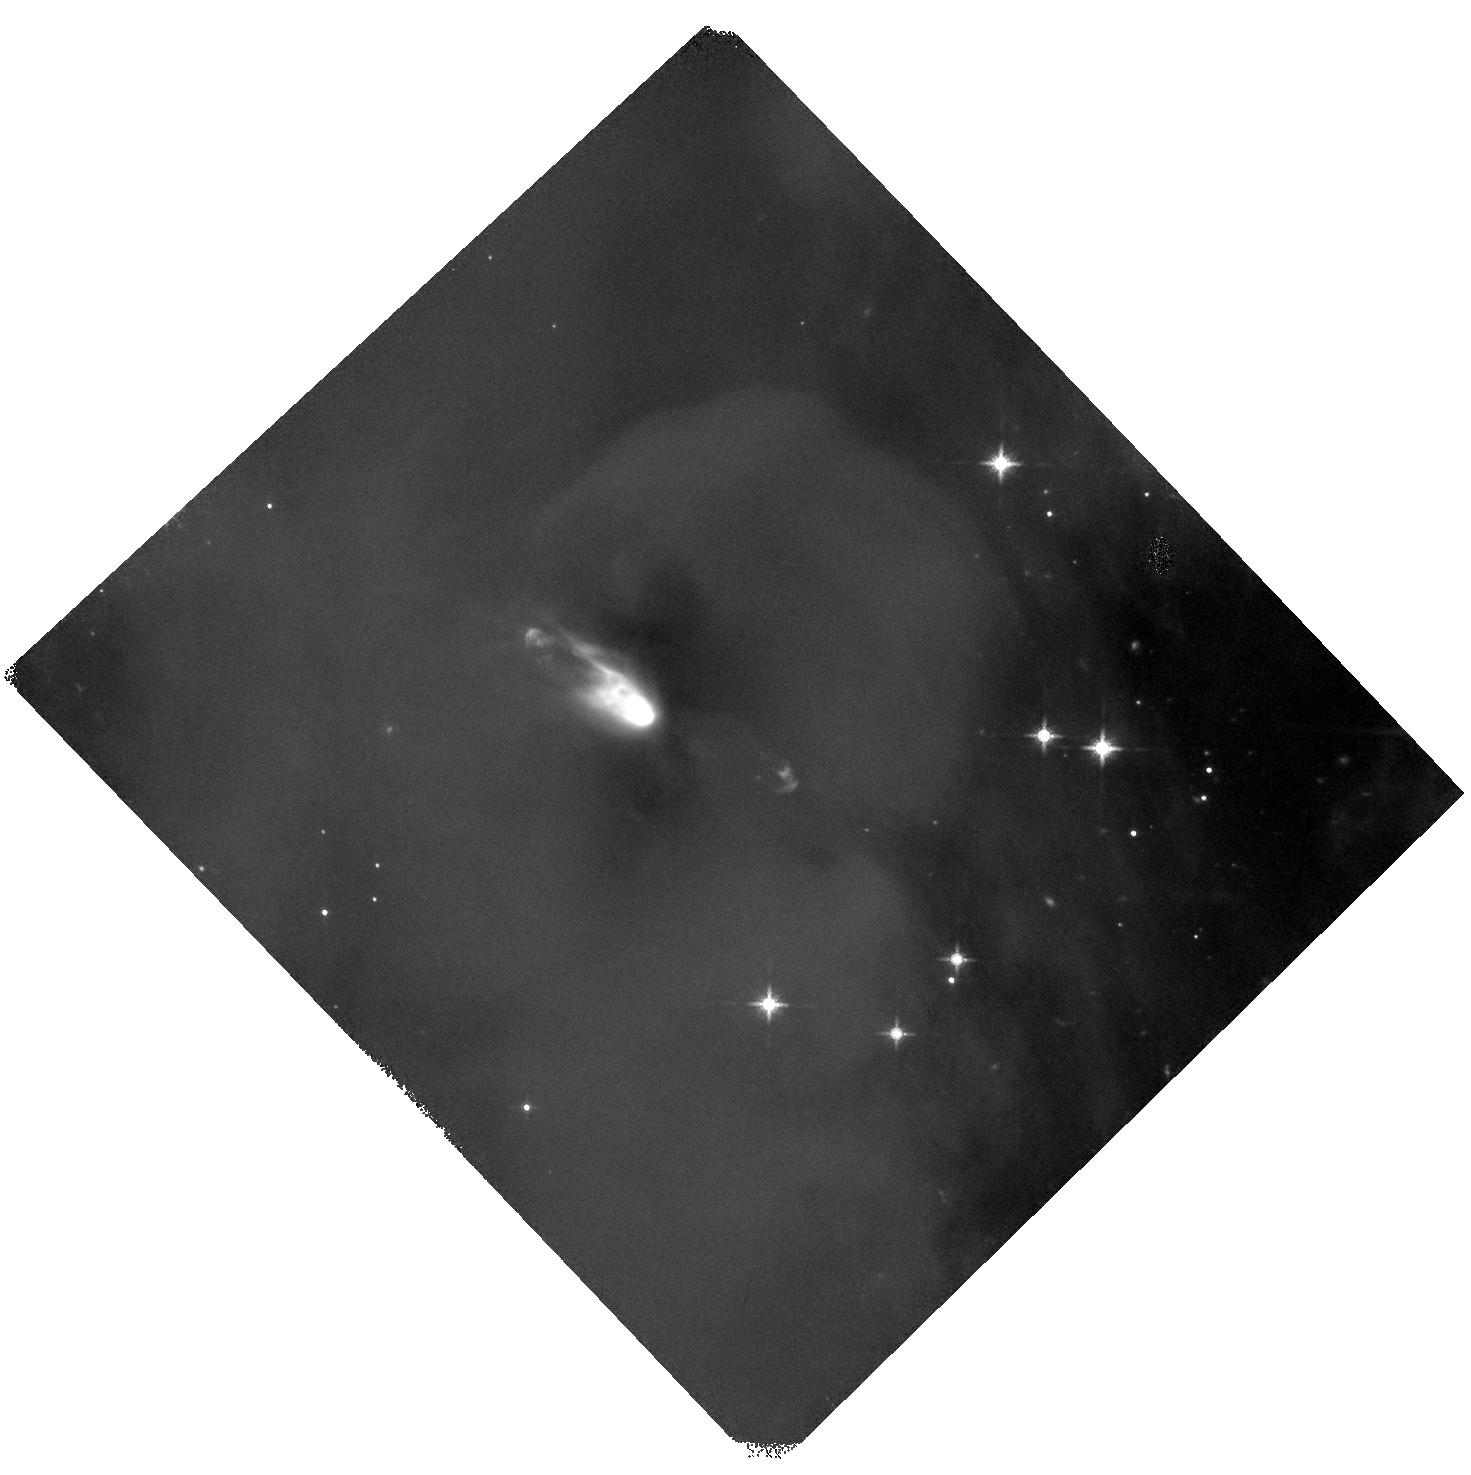
Target: 037003. Instrument: WFC3/IR. Filter: F160W. Exposure: 40 min. Observation ID: hst_14695_01_wfc3_ir_f160w_id7z01

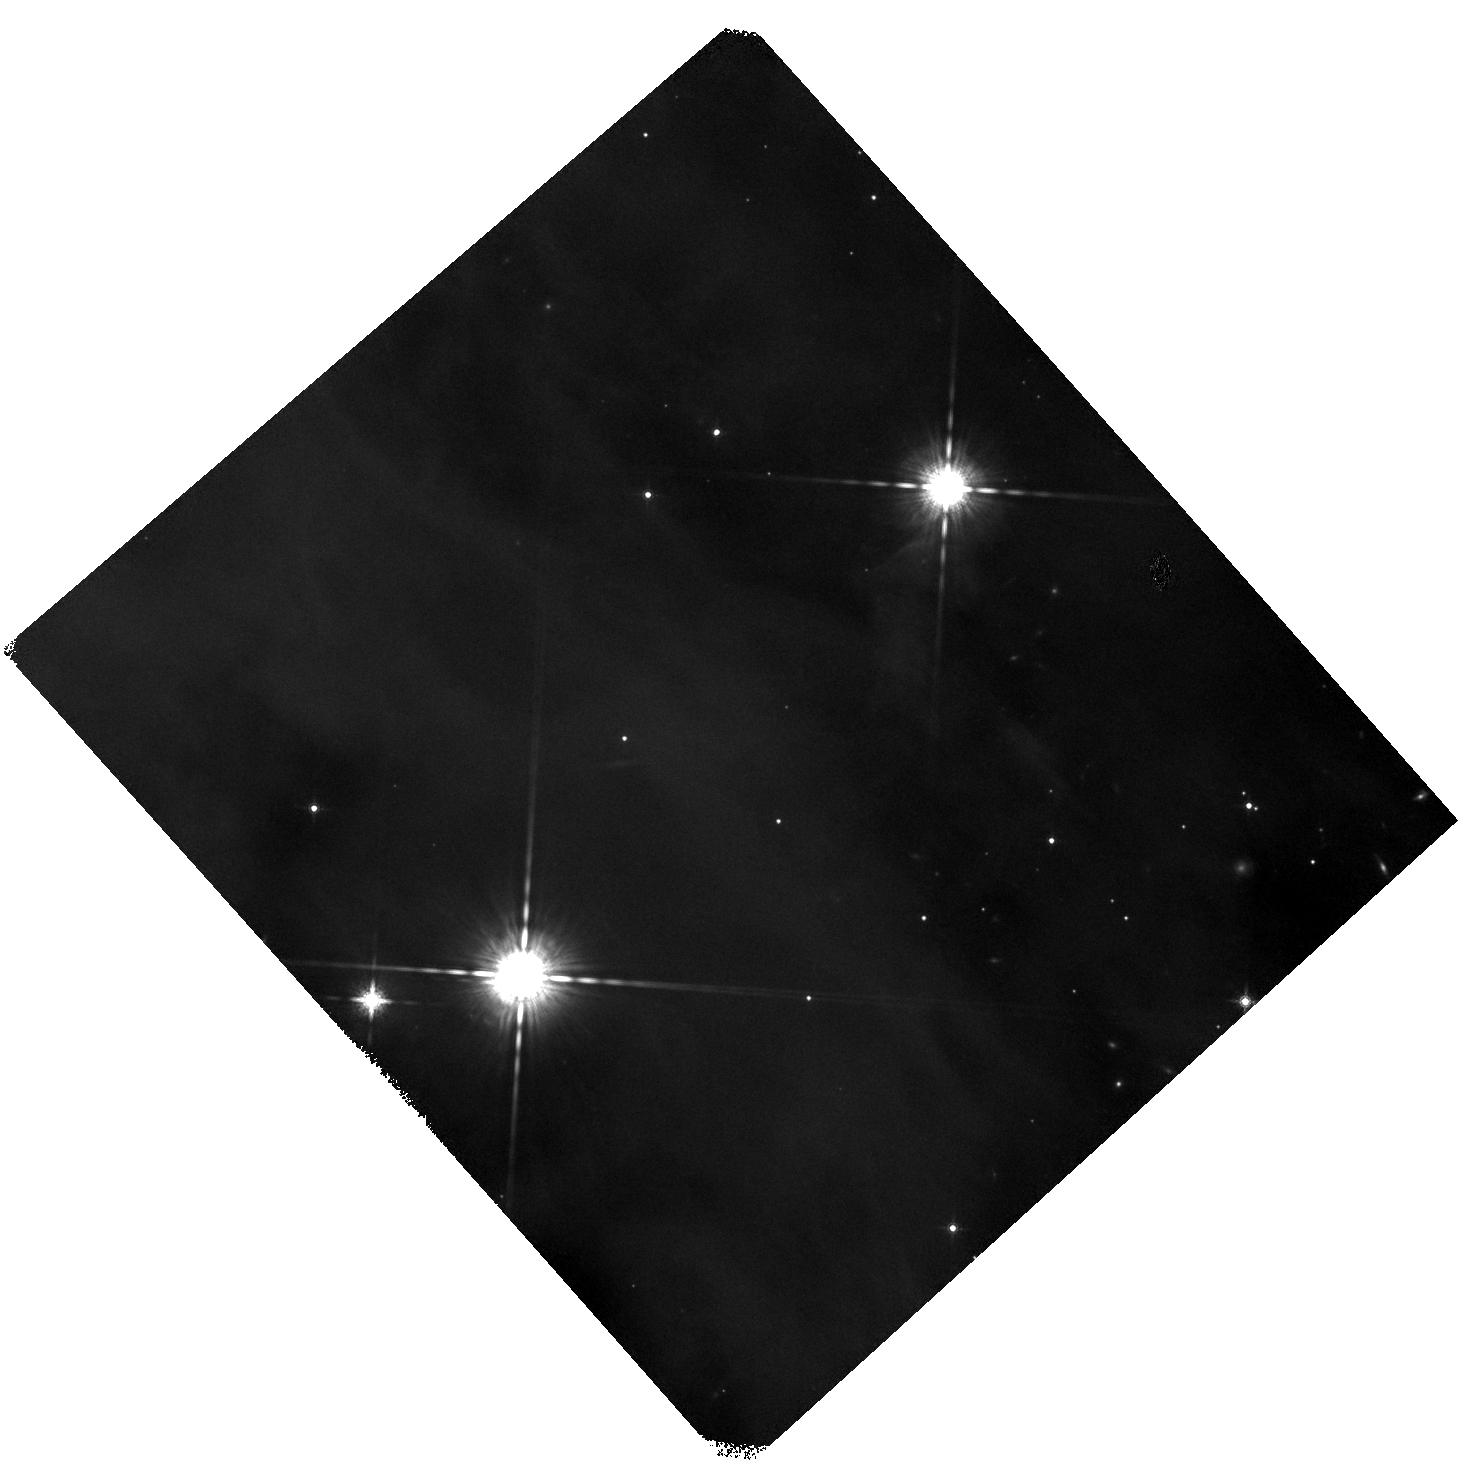
Target: 038002. Instrument: WFC3/IR. Filter: F160W. Exposure: 40 min. Observation ID: hst_14695_03_wfc3_ir_f160w_id7z03

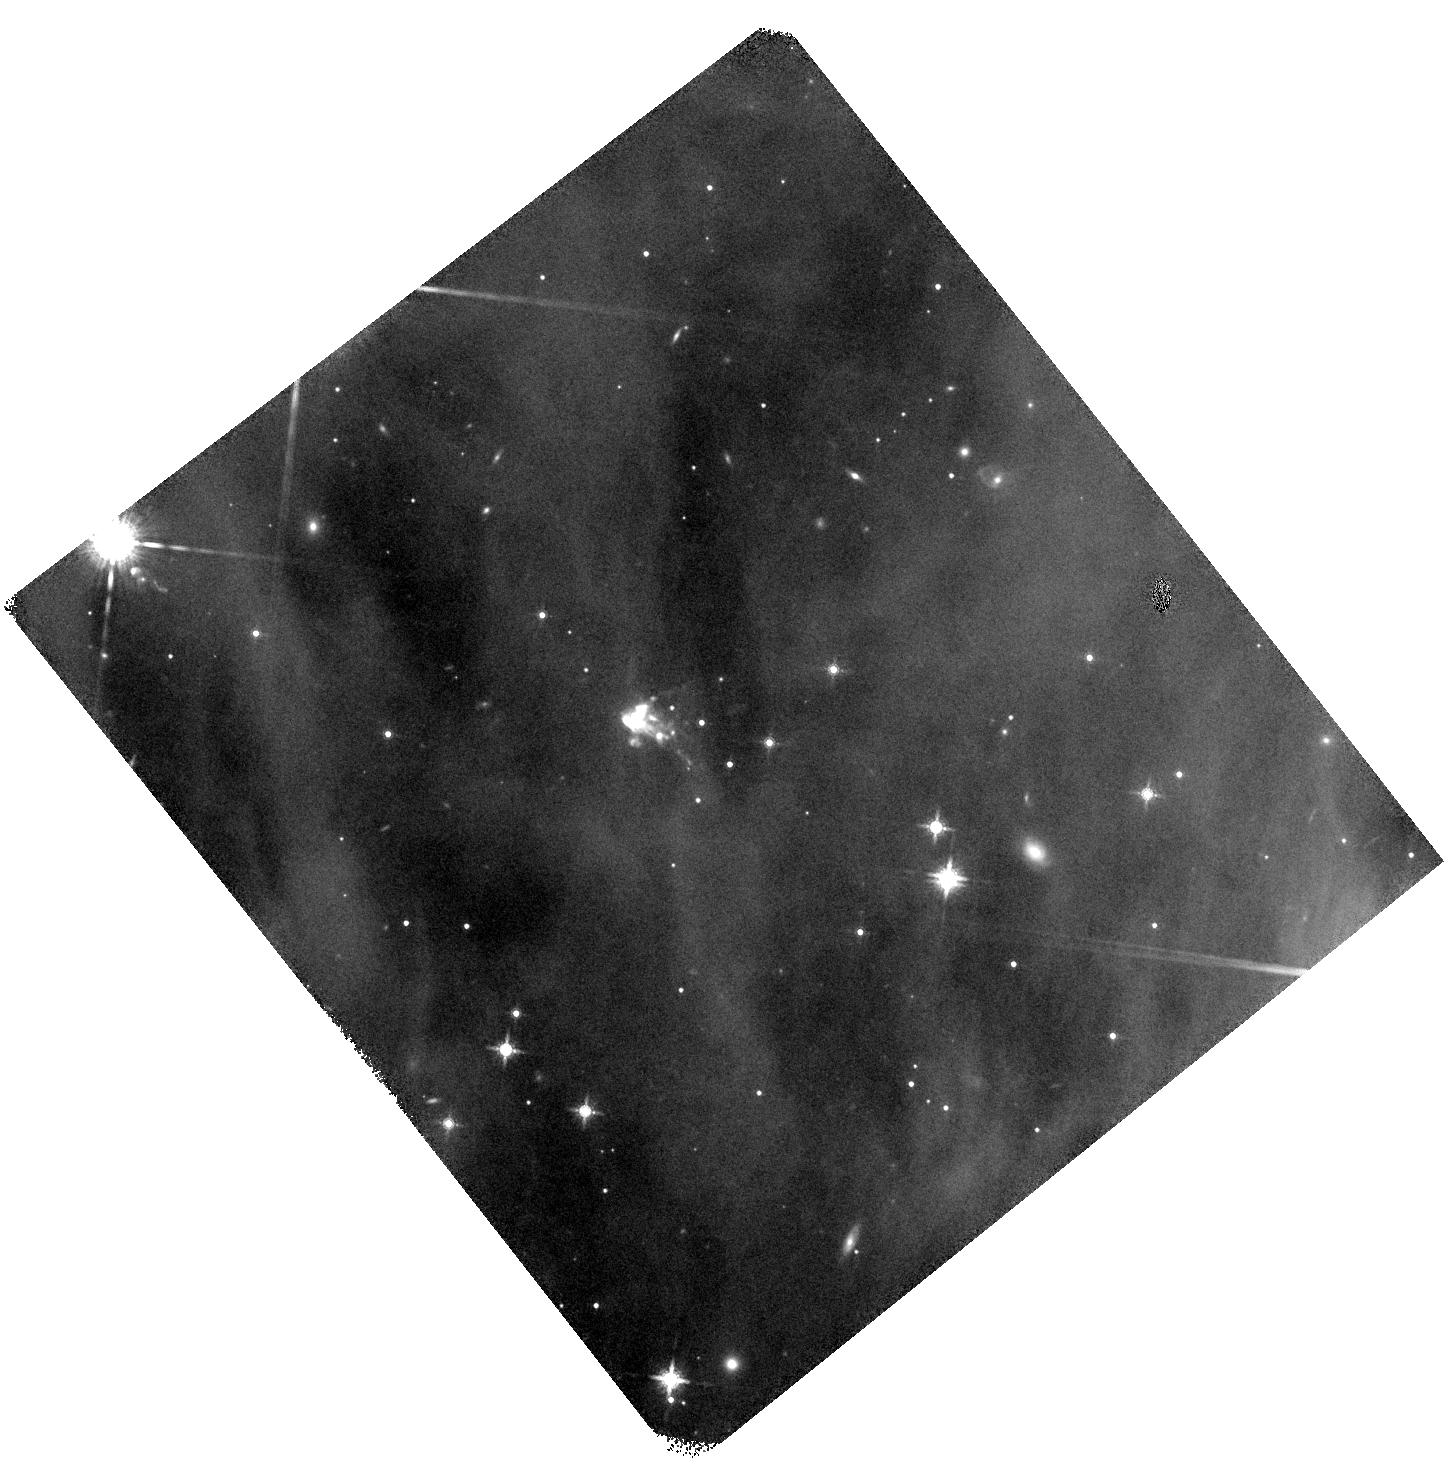
Target: 092011. Instrument: WFC3/IR. Filter: F160W. Exposure: 40 min. Observation ID: hst_14695_02_wfc3_ir_f160w_id7z02

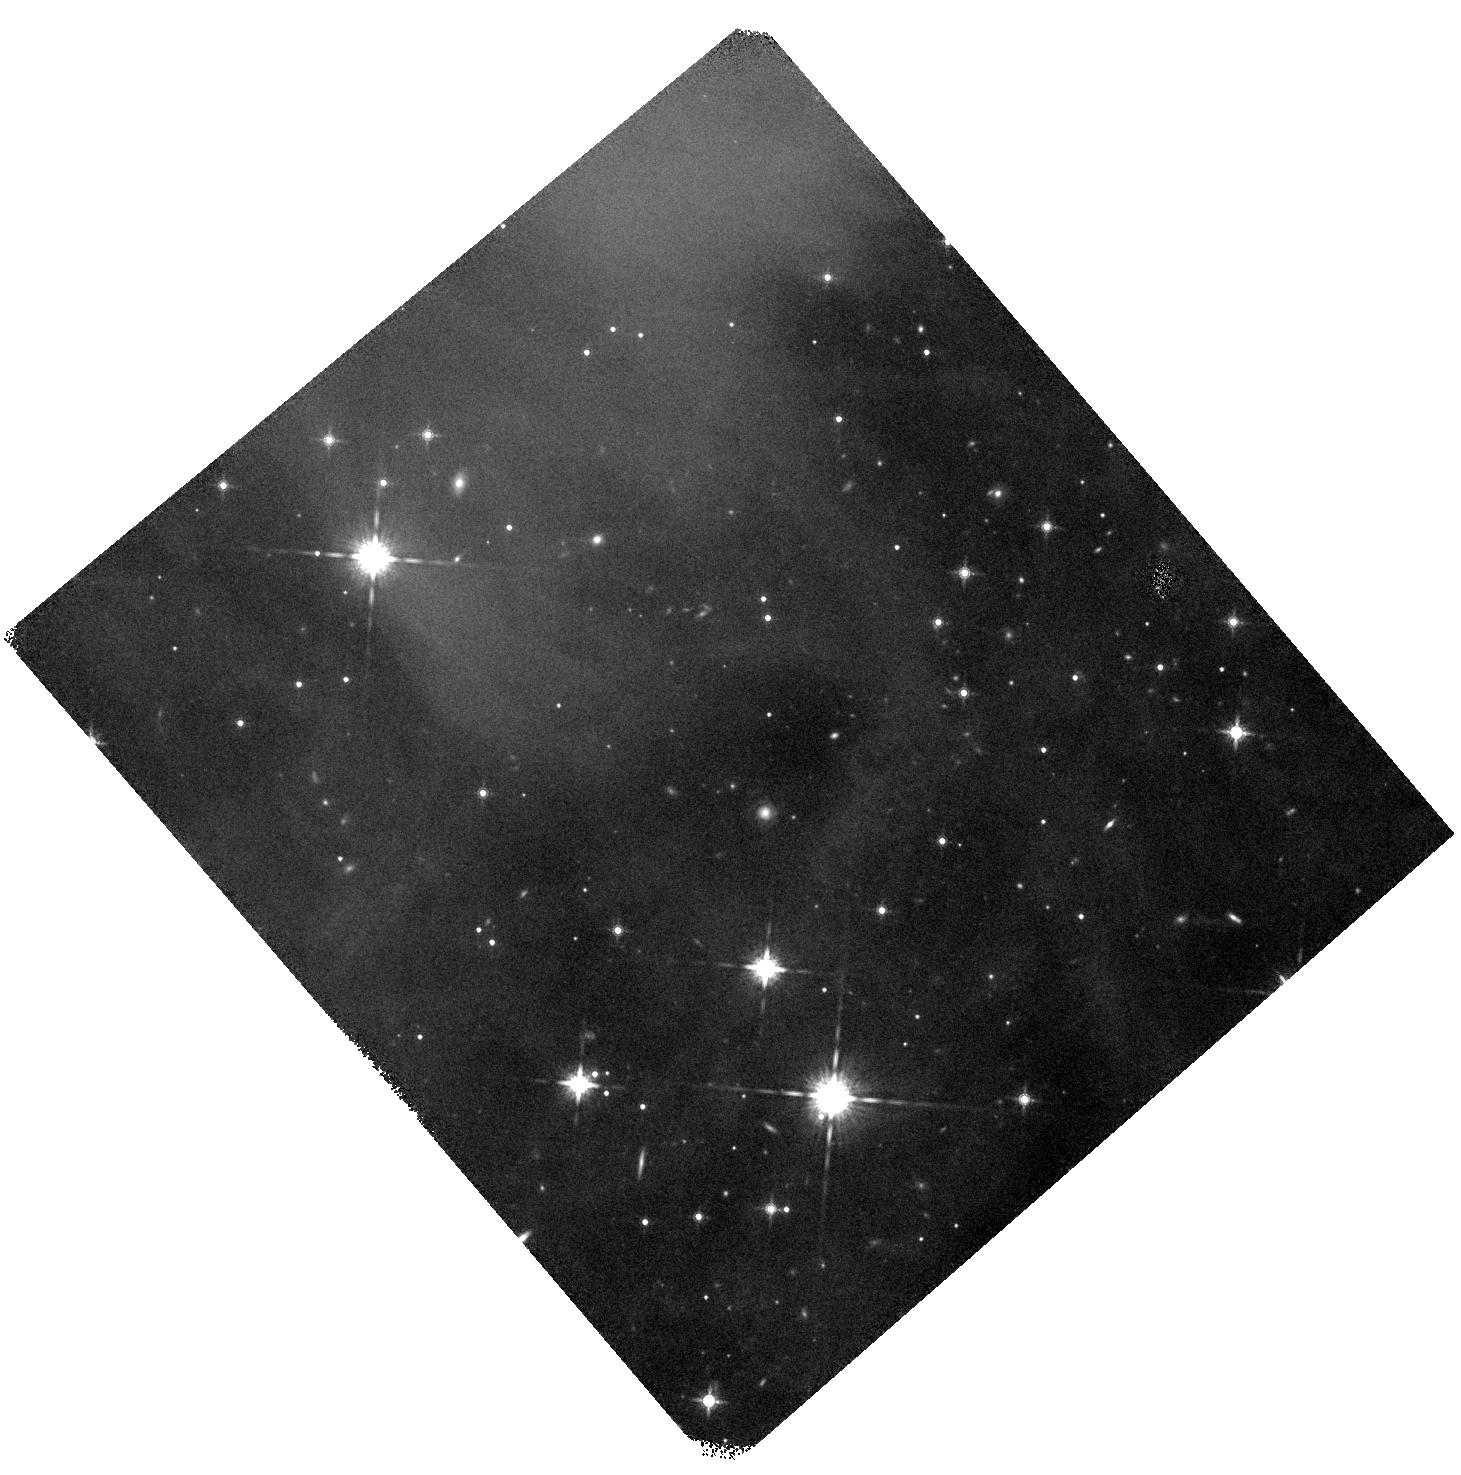
Target: 302004. Instrument: WFC3/IR. Filter: F160W. Exposure: 40 min. Observation ID: hst_14695_04_wfc3_ir_f160w_id7z04

WFC3 Imaging of 24 um Dropout Protostars in Orion (PI: Megeath, Tom)

We propose WFC3 imaging of four unusual candidate protostars that were uncovered in Spitzer and Herschel observations of the Orion Molecular Cloud. These sources exhibited a combination of weak 24 um fluxes, modest to bright 70 um fluxes, low luminosities and bolometric temperatures, but comparatively bright emission between 3.6 and 8 um. Since they did not fall into one of the typical protostar classes, they were not targeted for futher study. A recent HST/WFC3 F160W snapshot survey serendiptiously imaged one of these sources, revealing a bipolar nebula with a broad dust lane and binary point sources. This suggest that the lack of 24 um emission might be due to dust clearing in the inner disk and envelope by the binary. We propose to image the remaining four other sources with WFC3 in the F160W band, all of which have been detected in lower resolution, ground-based H-band observations and three of which show some sign of extension in the H or Ks-band. F160W imaging is essential to understand the geometry and inclination of the envelope and interpret the SEDs. These data will place these objects into the context of our picture of protostellar evolution, and test the possibility that these are envelopes being cleared by the gravitational torques from binary systems.